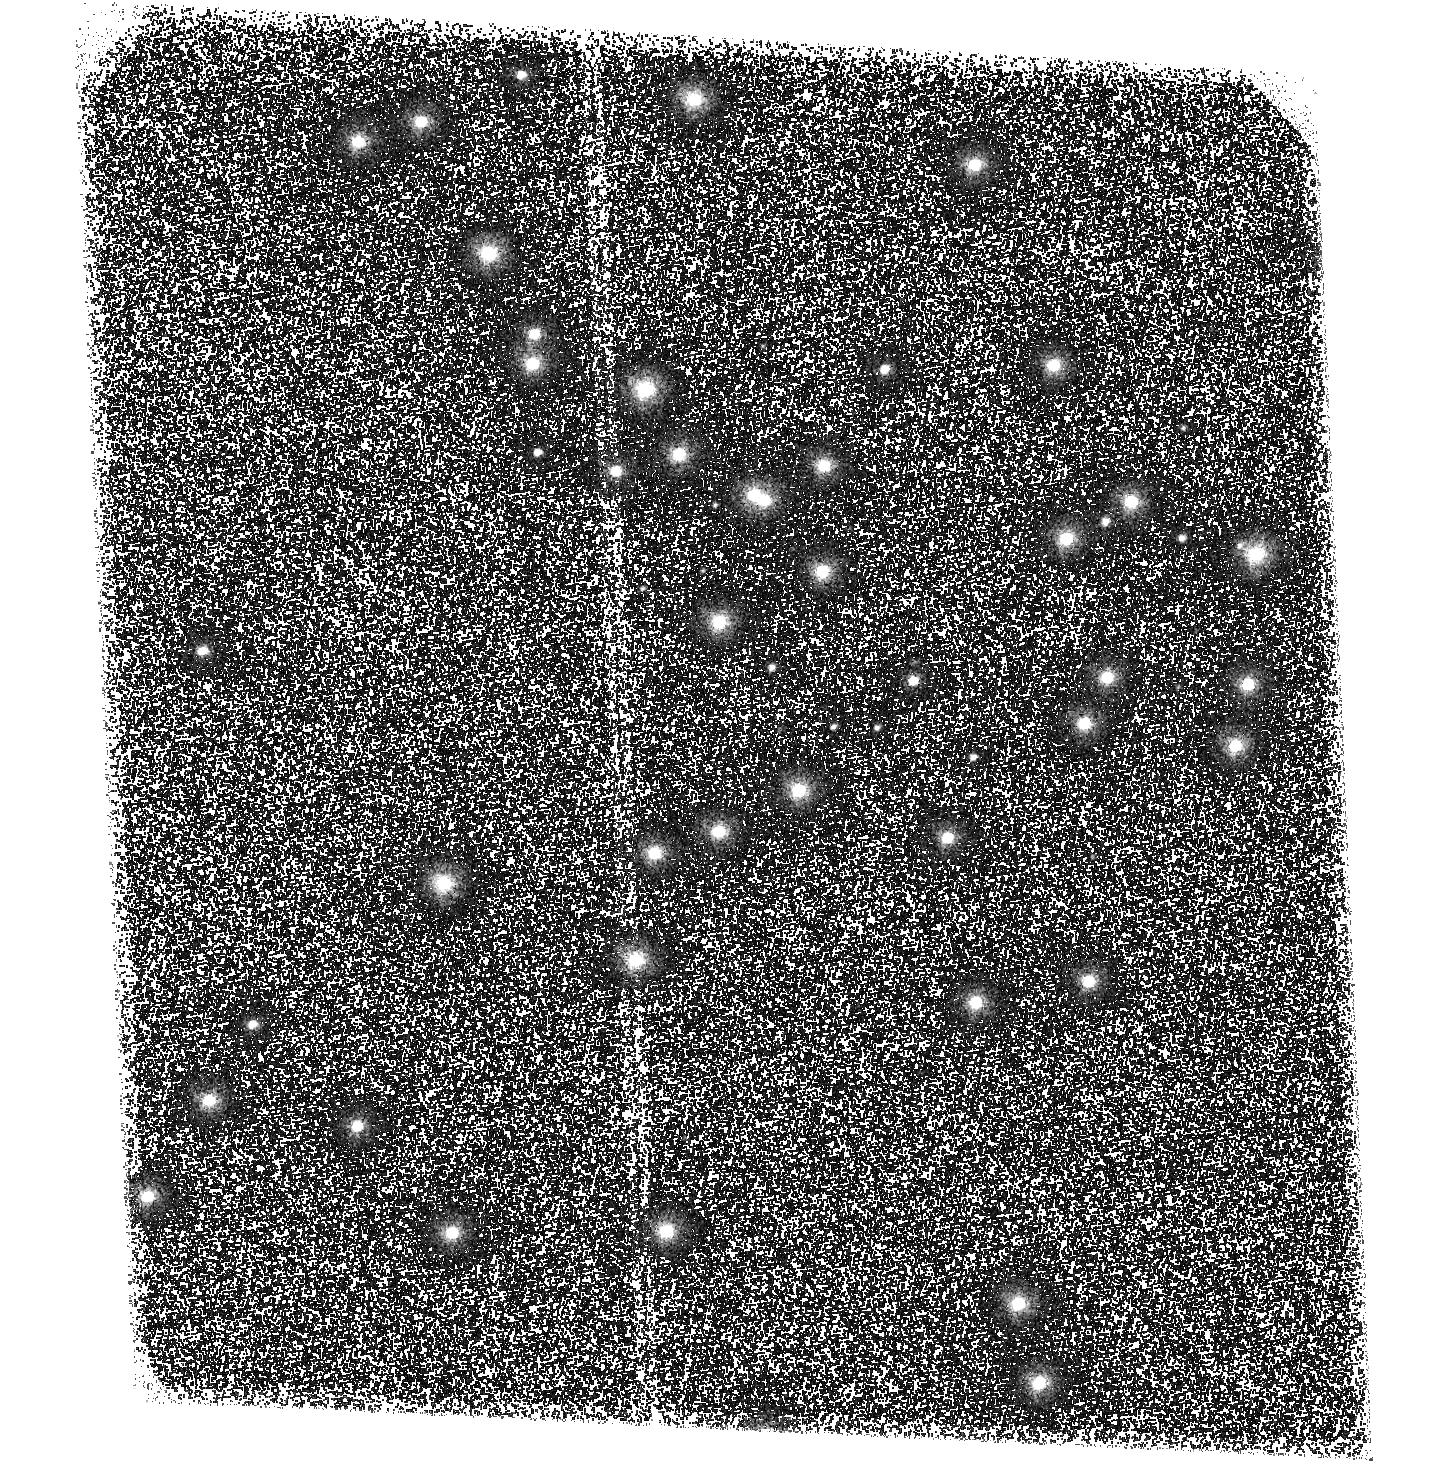
Target: NGC6681
Instrument: ACS/SBC
Filter: F125LP
Exposure: 1 min
Observation ID: hst_16527_01_acs_sbc_f125lp_jelp01

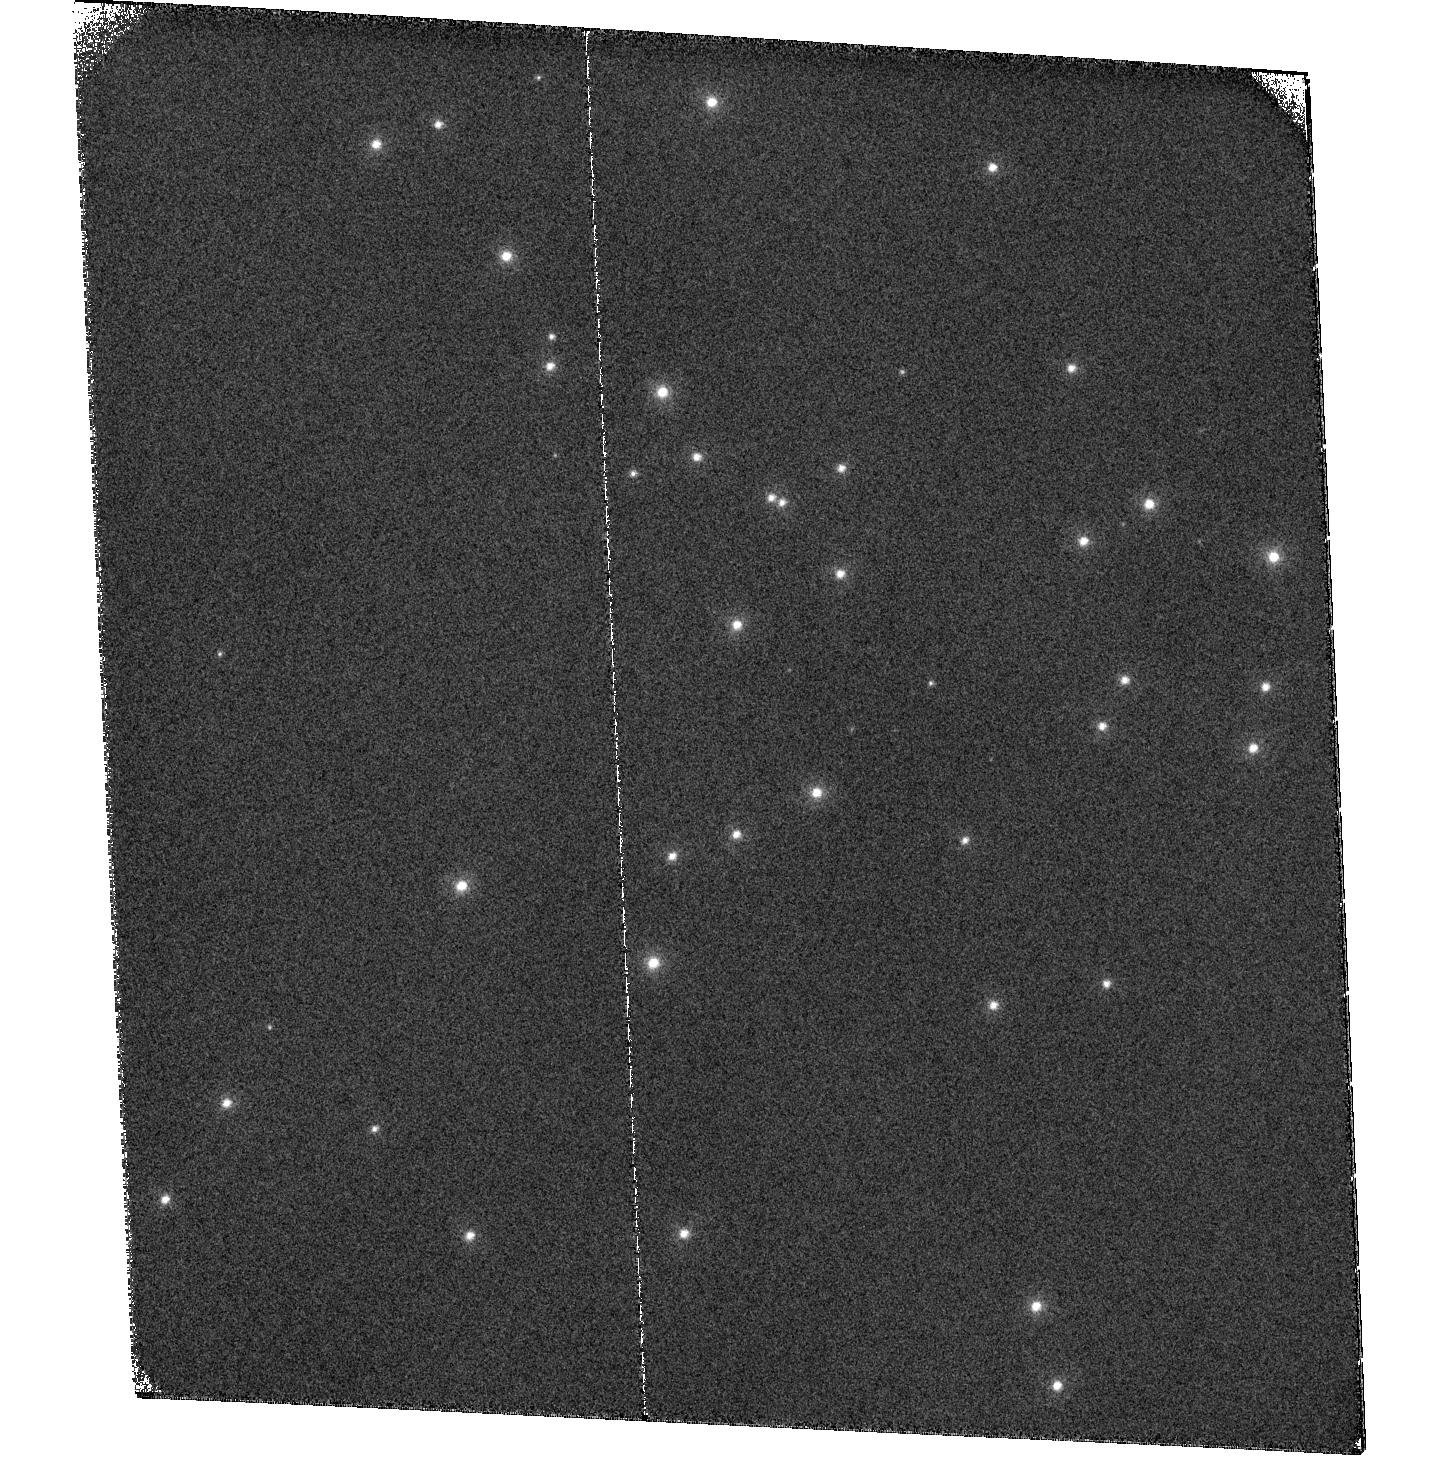
Target: NGC6681
Instrument: ACS/SBC
Filter: F122M
Exposure: 28 min
Observation ID: hst_16527_02_acs_sbc_f122m_jelp02

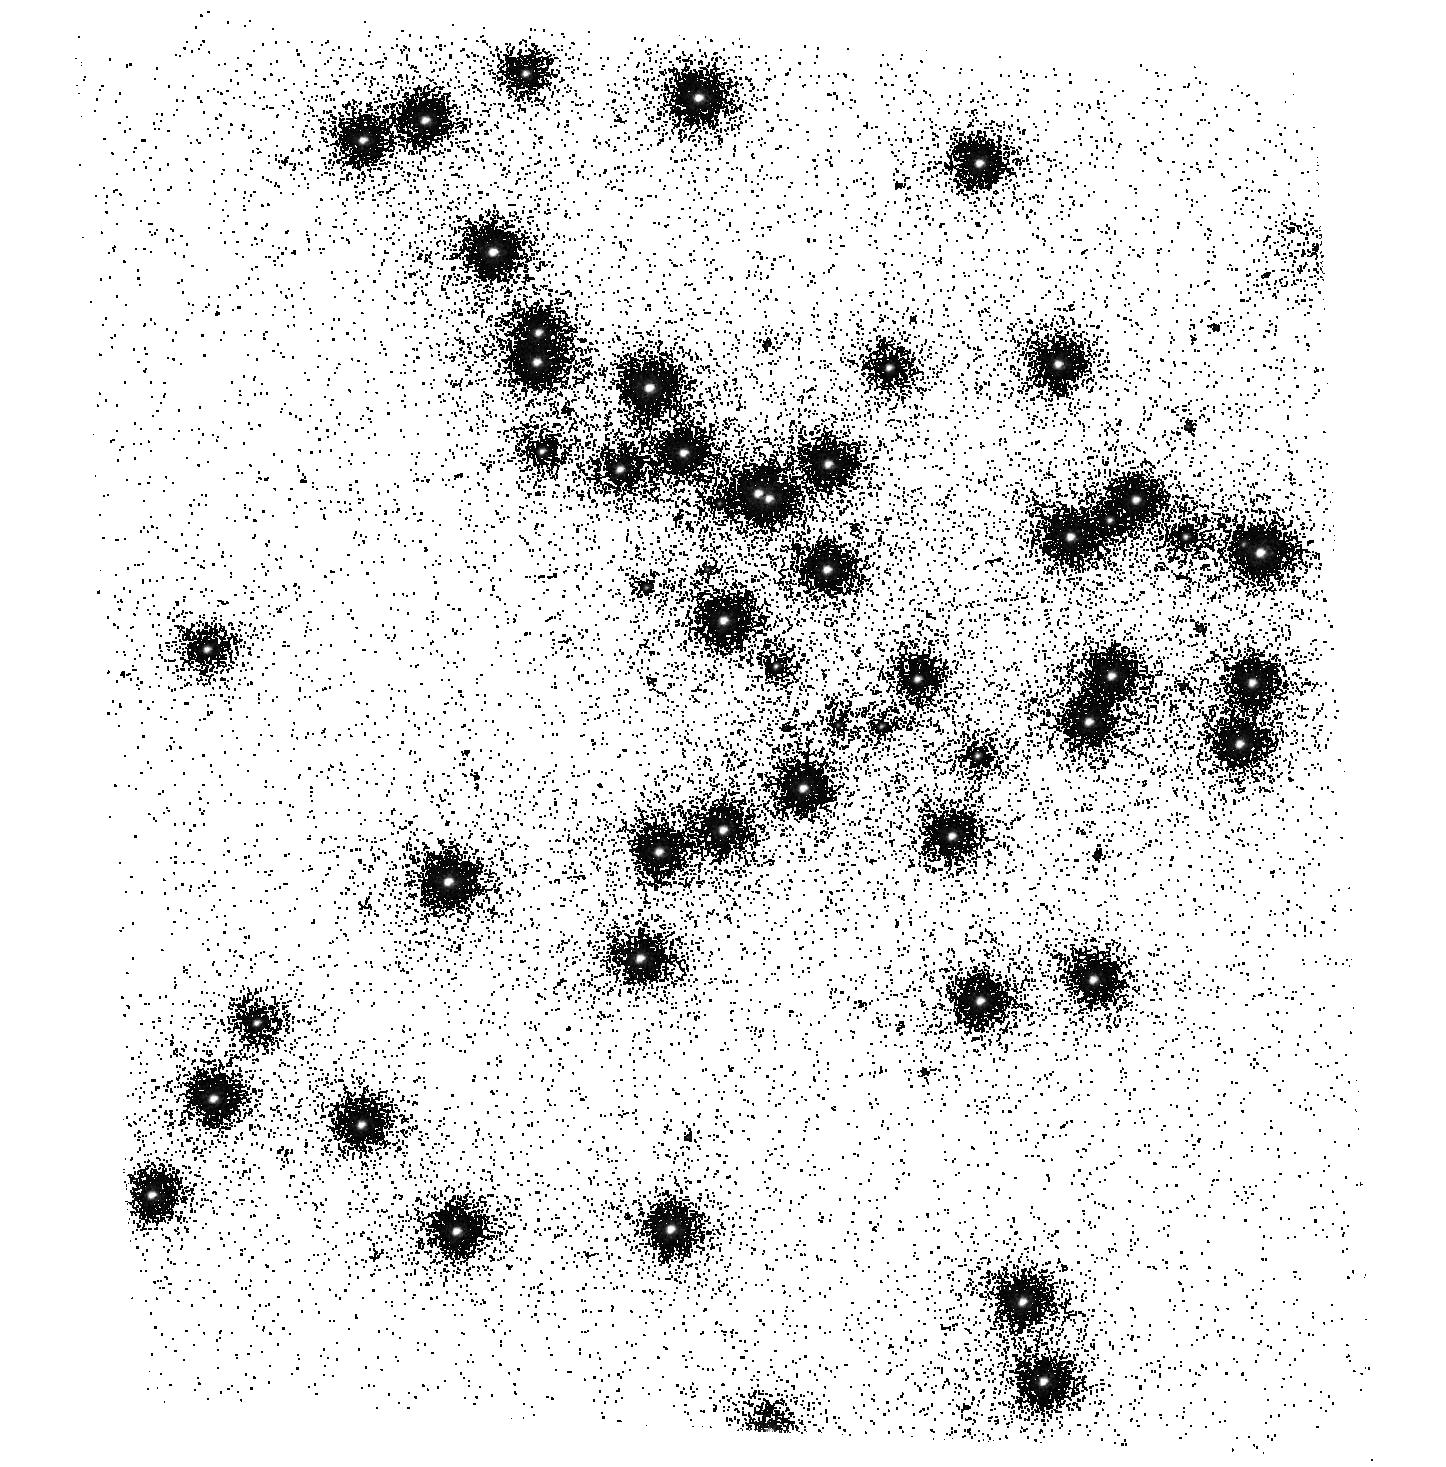
Target: NGC6681
Instrument: ACS/SBC
Filter: F150LP
Exposure: 2 min
Observation ID: hst_16527_01_acs_sbc_f150lp_jelp01

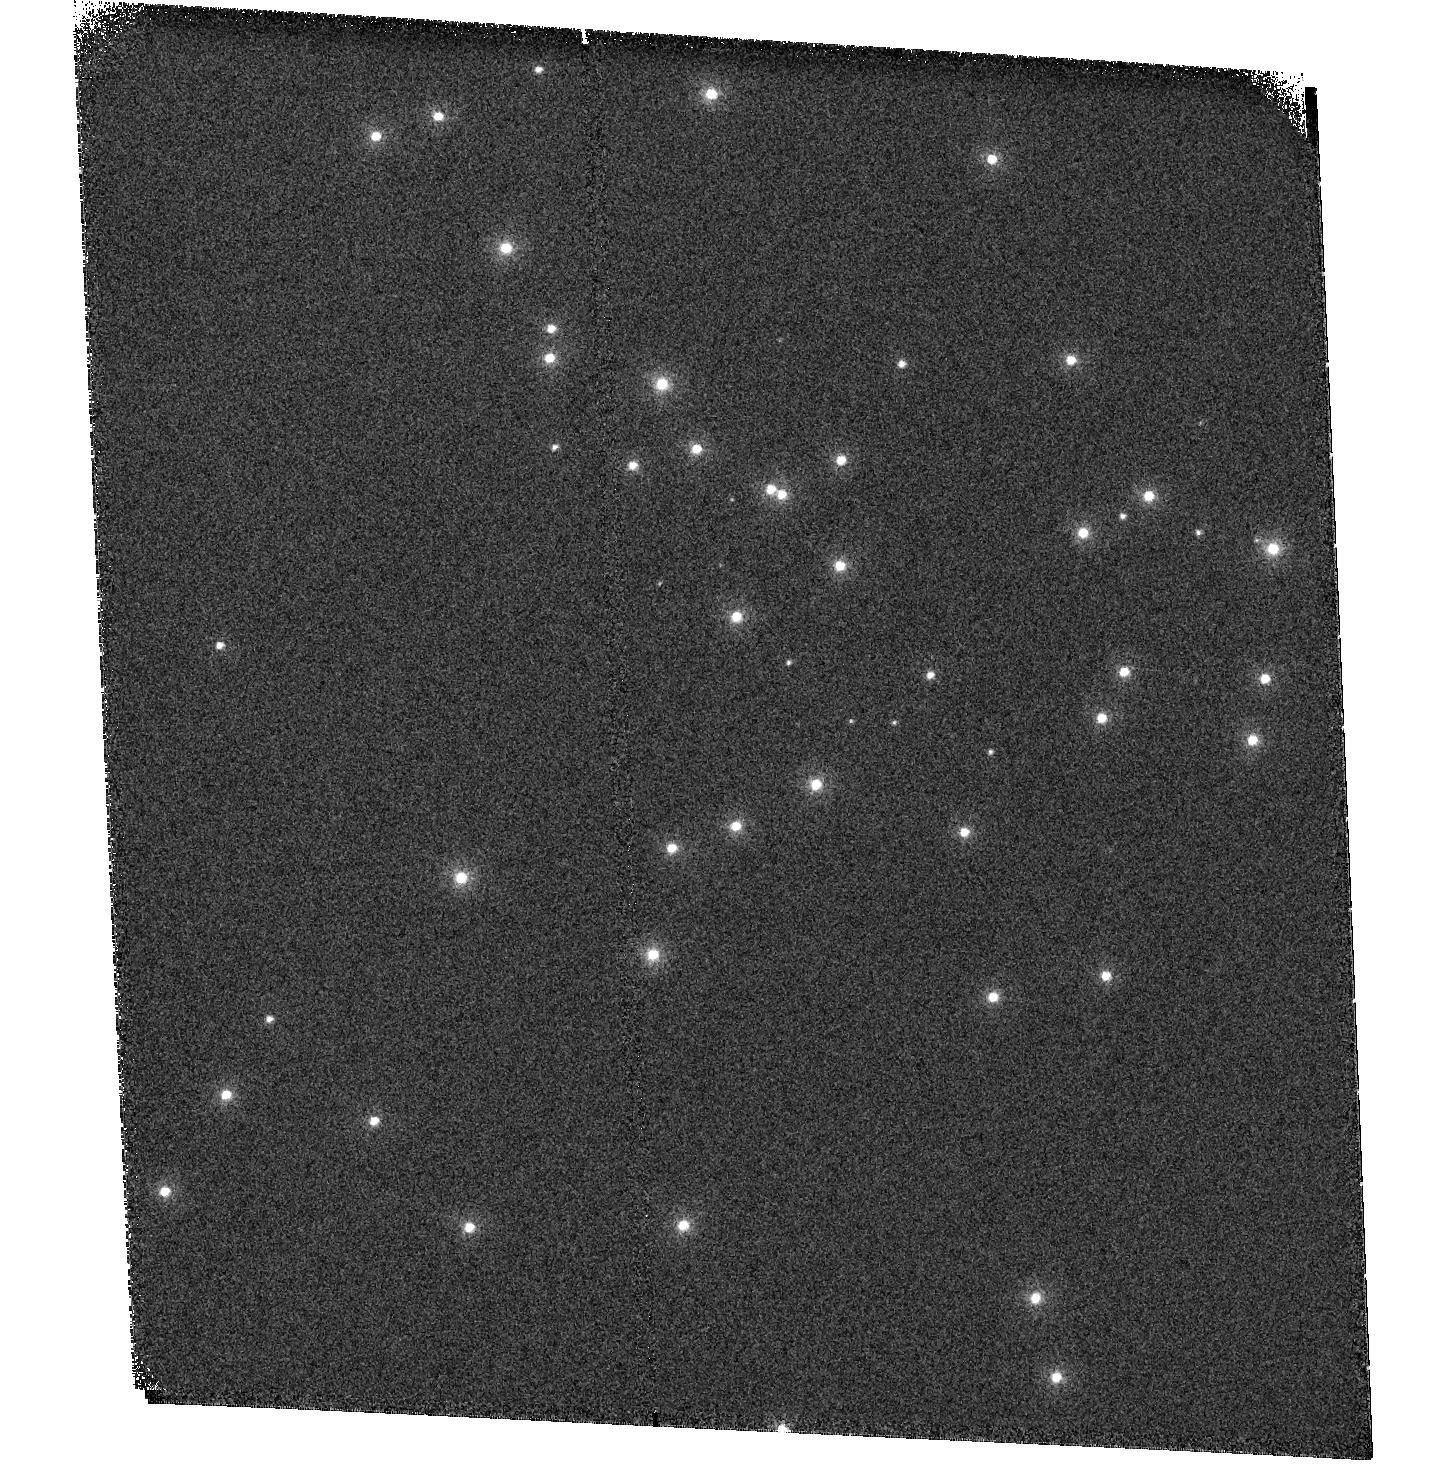
Target: NGC6681
Instrument: ACS/SBC
Filter: F115LP
Exposure: 1 min
Observation ID: hst_16527_01_acs_sbc_f115lp_jelp01

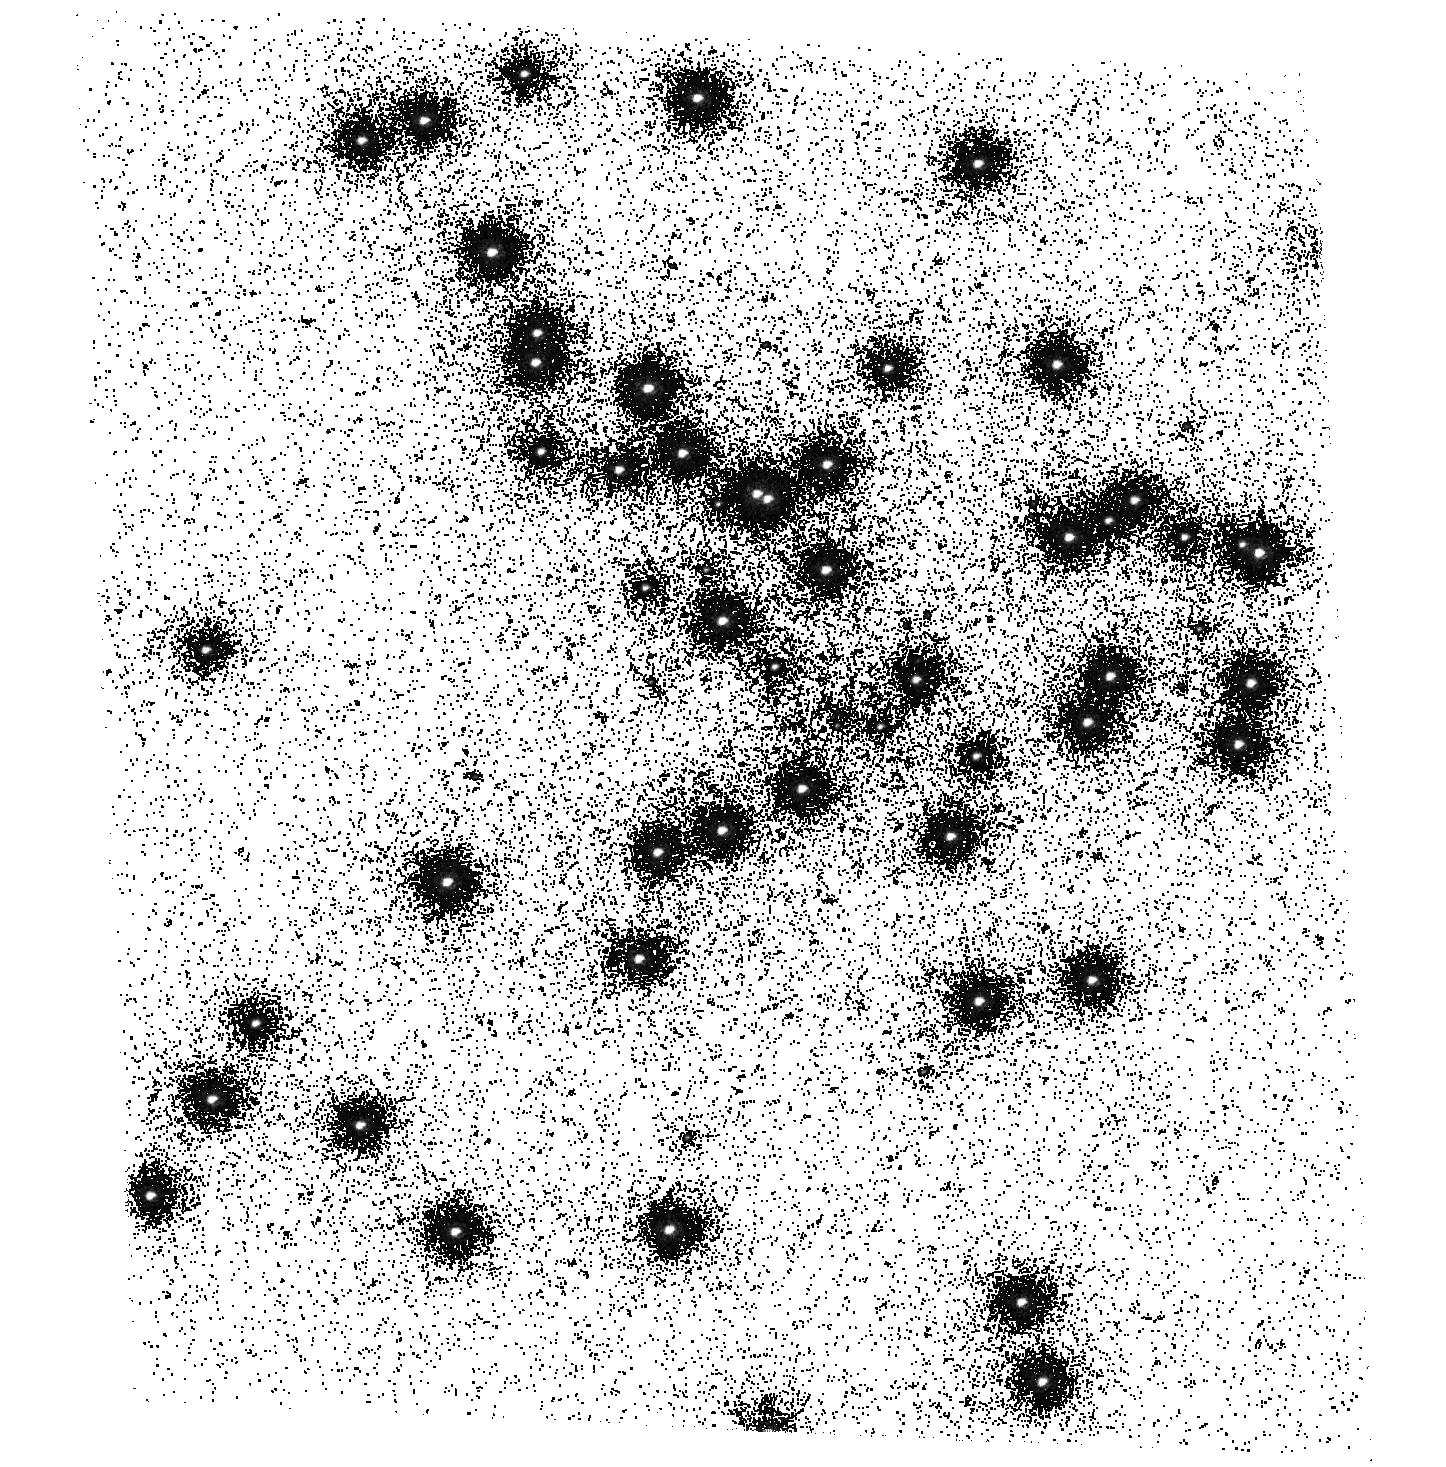
Target: NGC6681
Instrument: ACS/SBC
Filter: F165LP
Exposure: 12 min
Observation ID: hst_16527_01_acs_sbc_f165lp_jelp01

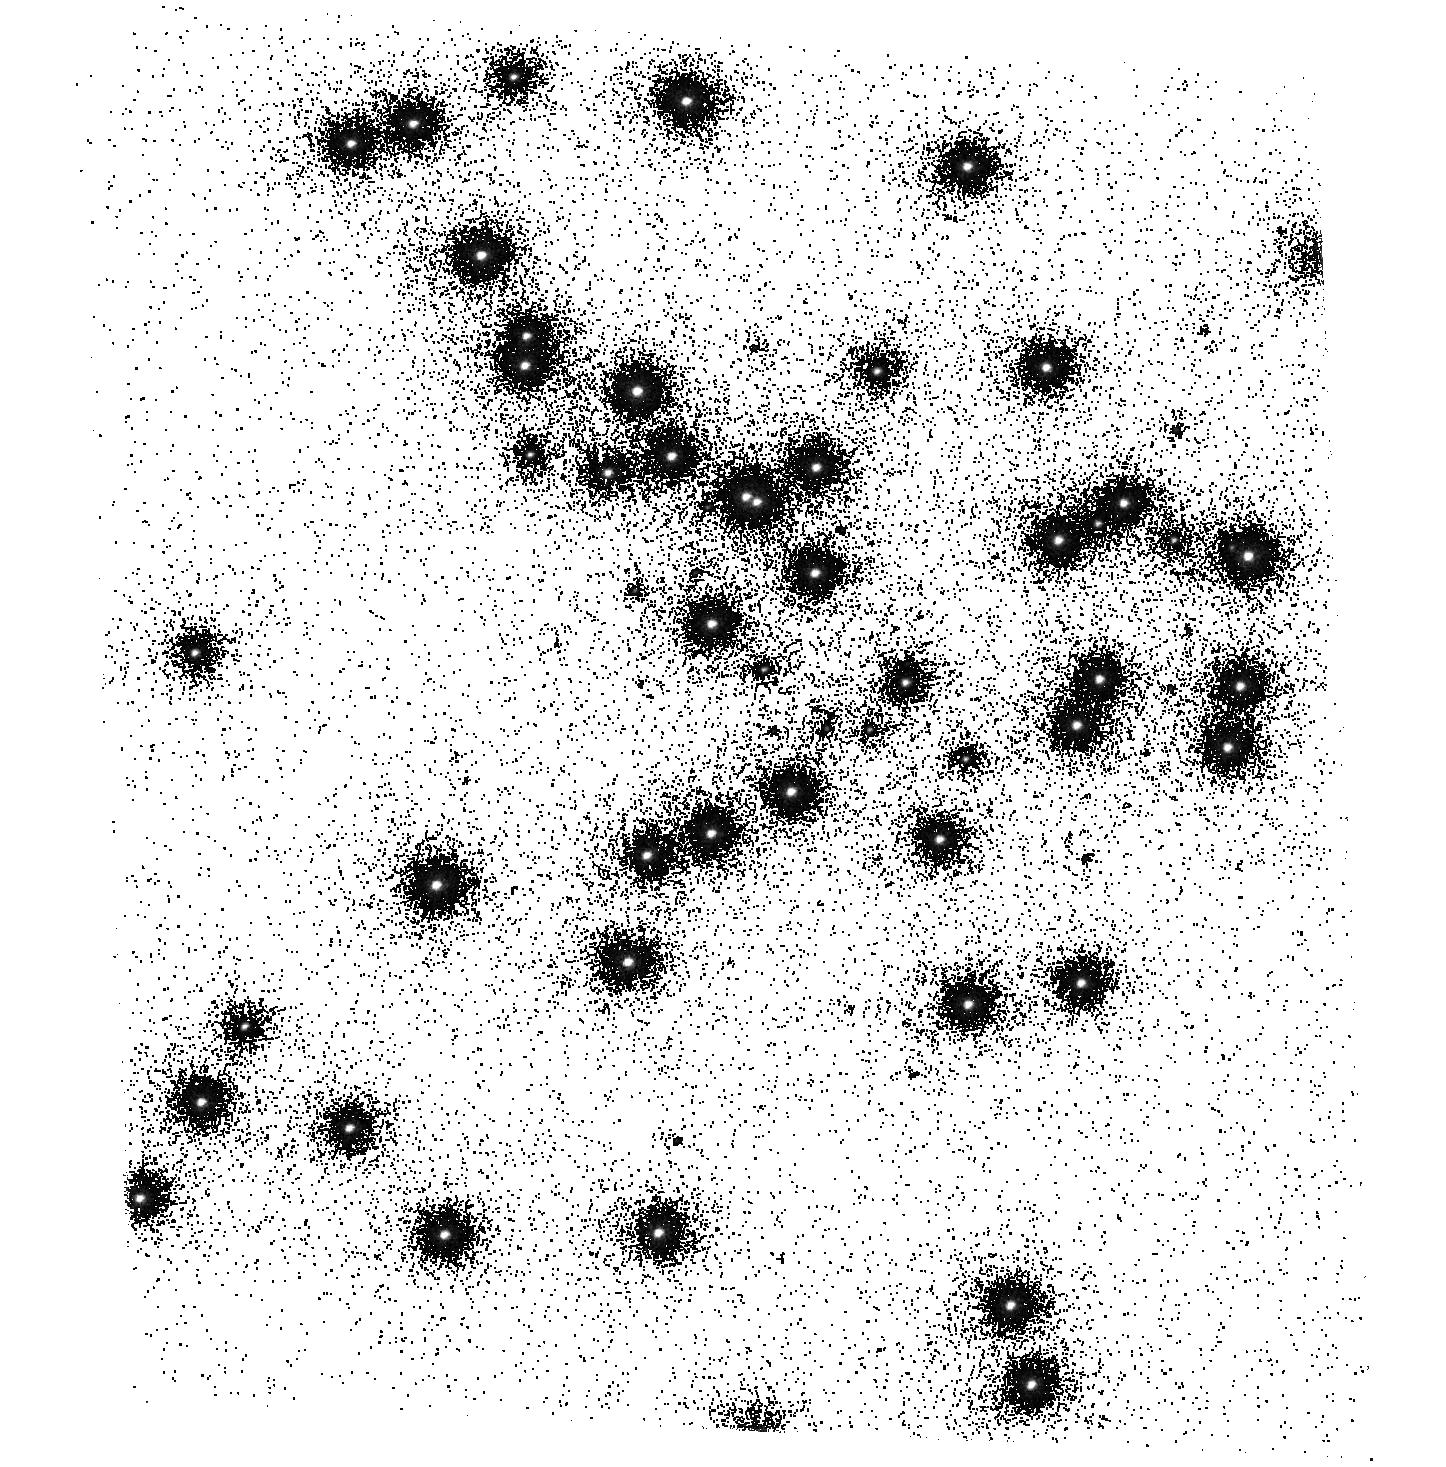
Target: NGC6681
Instrument: ACS/SBC
Filter: F140LP
Exposure: 2 min
Observation ID: hst_16527_01_acs_sbc_f140lp_jelp01

ACS SBC Photometric Monitor (PI: Avila, Roberto)

This program tracks the sensitivity of the Solar Blind Channel. The observations consist of SBC imaging and spectroscopy of the cluster NGC 6681 in order to monitor the temporal evolution of the UV sensitivity. All six filters and the two prisms will be used. Dark frames are also obtained. The sensitivity measurements are incorporated into the filter throughput tables and the IMPHTTAB. Note: This program has been renamed from "ACS UV Contamination Monitor" for clarity.